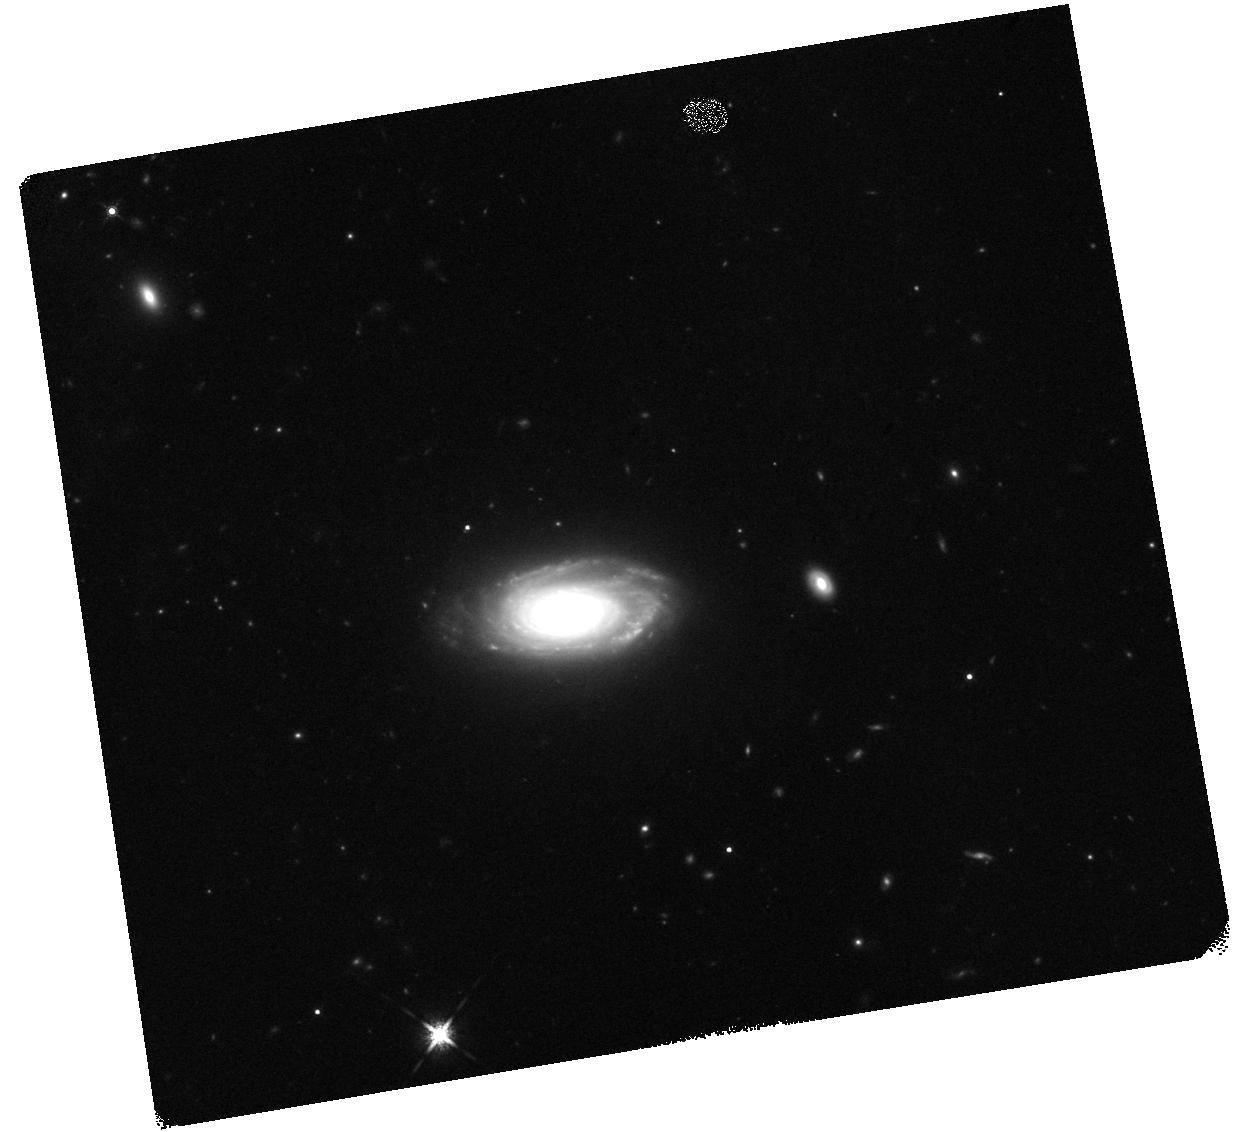
Target: 2MASX-J23453268-0449256
Instrument: WFC3/IR
Filter: F160W
Exposure: 10 min
Observation ID: hst_14091_01_wfc3_ir_f160w_icuk01

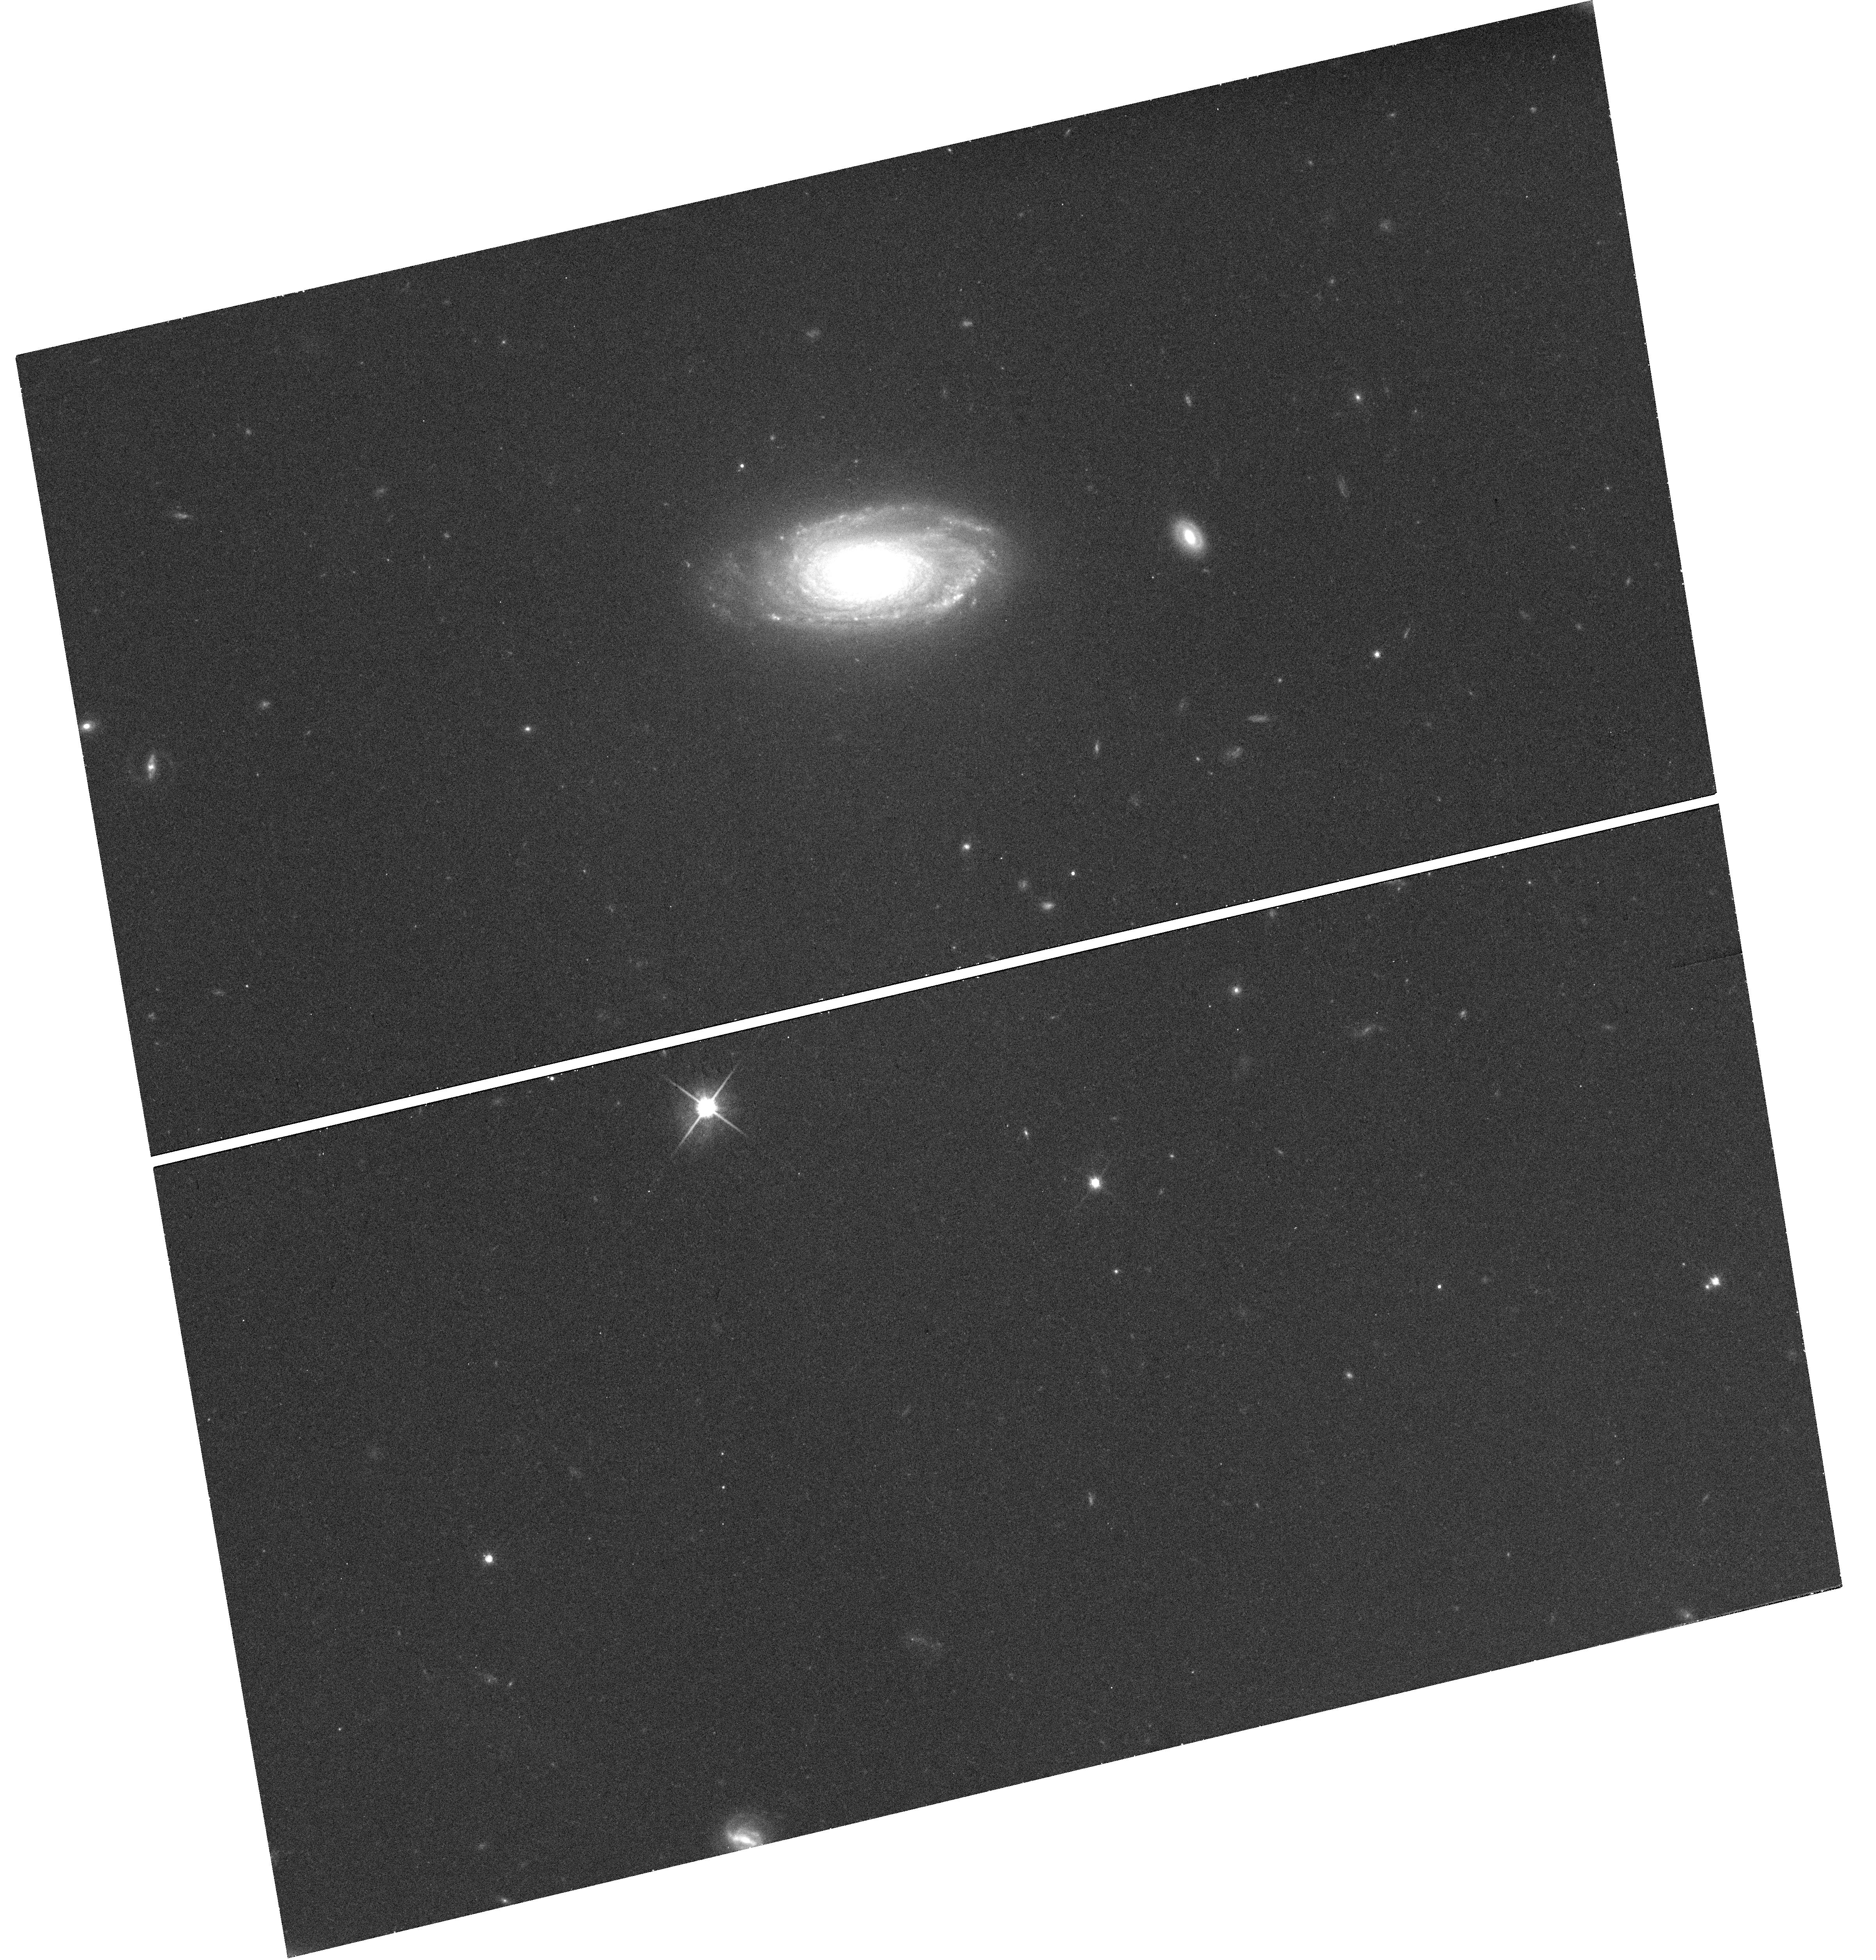
Target: 2MASX-J23453268-0449256
Instrument: WFC3/UVIS
Filter: F814W
Exposure: 26 min
Observation ID: hst_14091_01_wfc3_uvis_f814w_icuk01

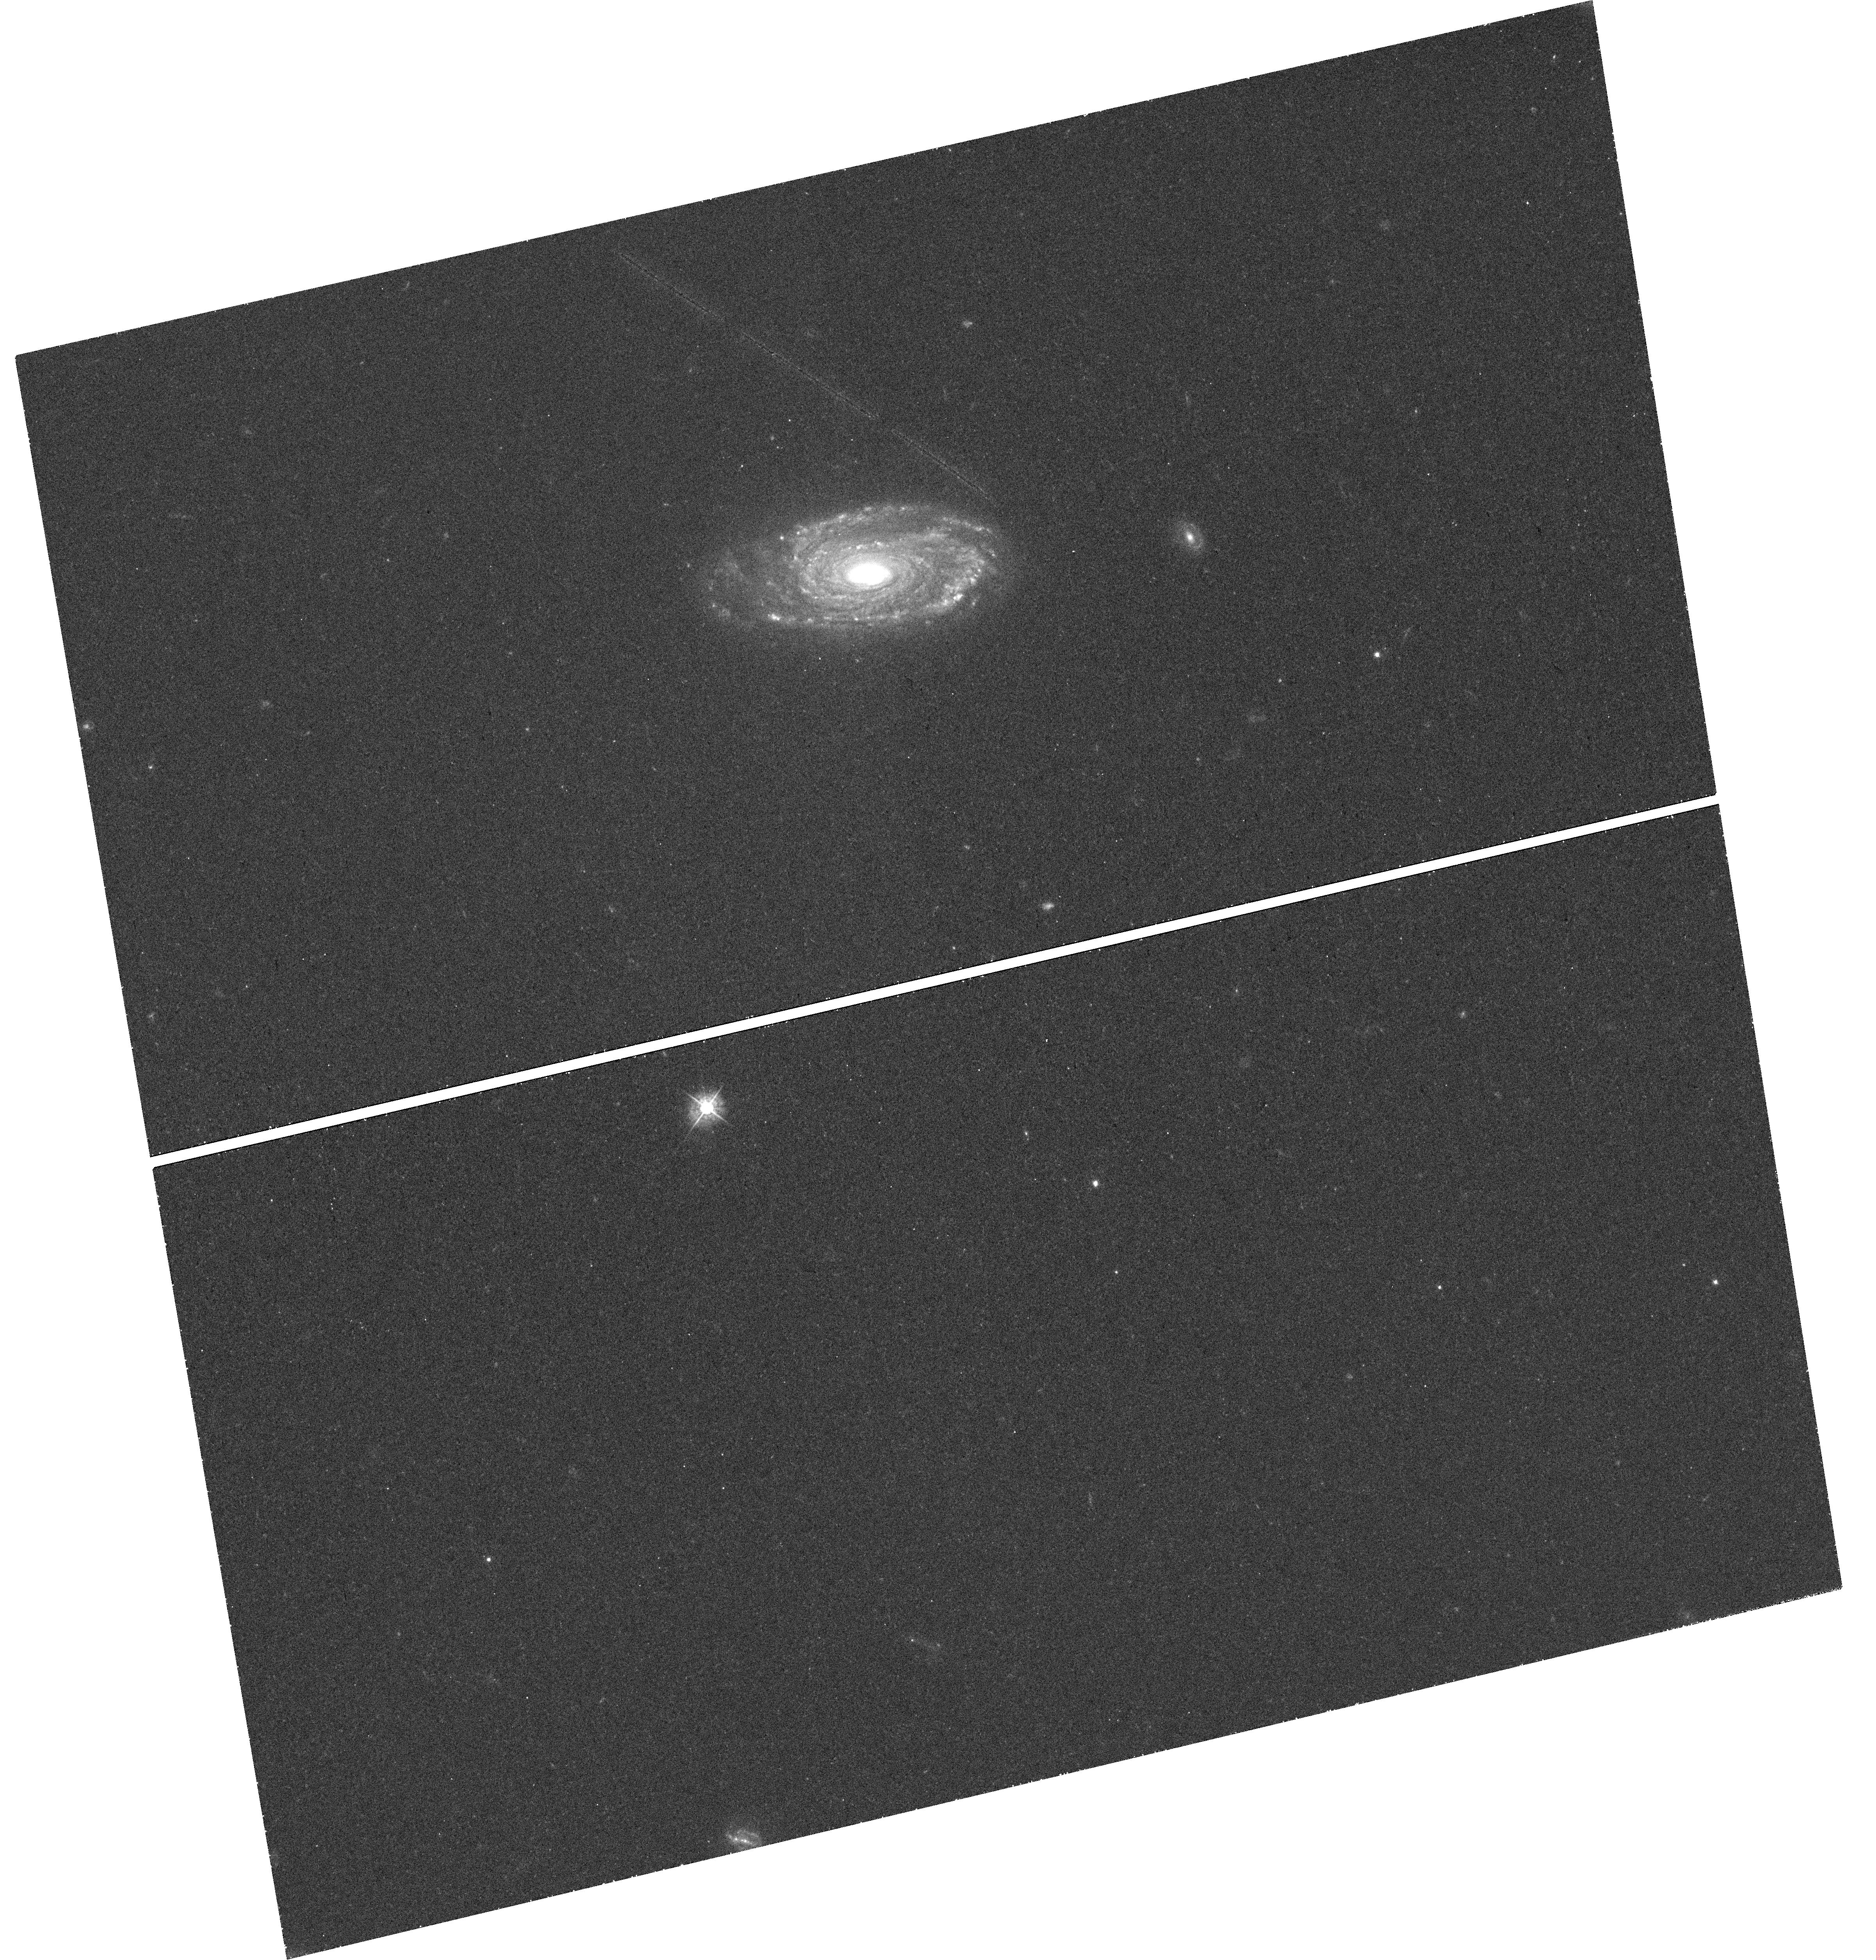
Target: 2MASX-J23453268-0449256
Instrument: WFC3/UVIS
Filter: F438W
Exposure: 42 min
Observation ID: hst_14091_01_wfc3_uvis_f438w_icuk01

Bulge structure and kinematics in an extreme spiral galaxy hosting megaparsec-scale radio jets. (PI: Barth, Aaron J.)

The radio galaxy 2MASX J23453268-0449256 is an extreme object with unprecedented properties. It is a disk-dominated and unusually massive red spiral with a rotation speed of 430 km/s at r=15 kpc, and its Mpc-scale radio jets are the largest ever found emerging from a spiral host. Ground-based imaging suggests that its central component is a pseudobulge, and its central stellar velocity dispersion is 350 km/s, surprisingly high for a disk-dominated spiral. X-ray observations show indications of radio-mode feedback on the hot gaseous halo on scales of tens of kpc, also extremely unusual for a spiral galaxy environment. This object challenges the conventional wisdom that the hosts of large-scale radio jets are exclusively early-type galaxies. We propose to obtain new WFC3 optical and IR imaging and Gemini GMOS-IFU spectroscopy of J2345. With the new HST imaging, we will carry out definitive bulge/disk decompositions and quantify the bulge structural parameters accurately, essential for understanding the environment of the central black hole powering the radio jets. GMOS IFU data will provide high-quality spatially resolved measurements of the stellar and gas kinematics of the bulge, which will be used to model the mass distribution in this unique system. Together, these observations will enable us to accurately quantify the structure and kinematics of this extreme galaxy and clarify its physical properties and formation history.